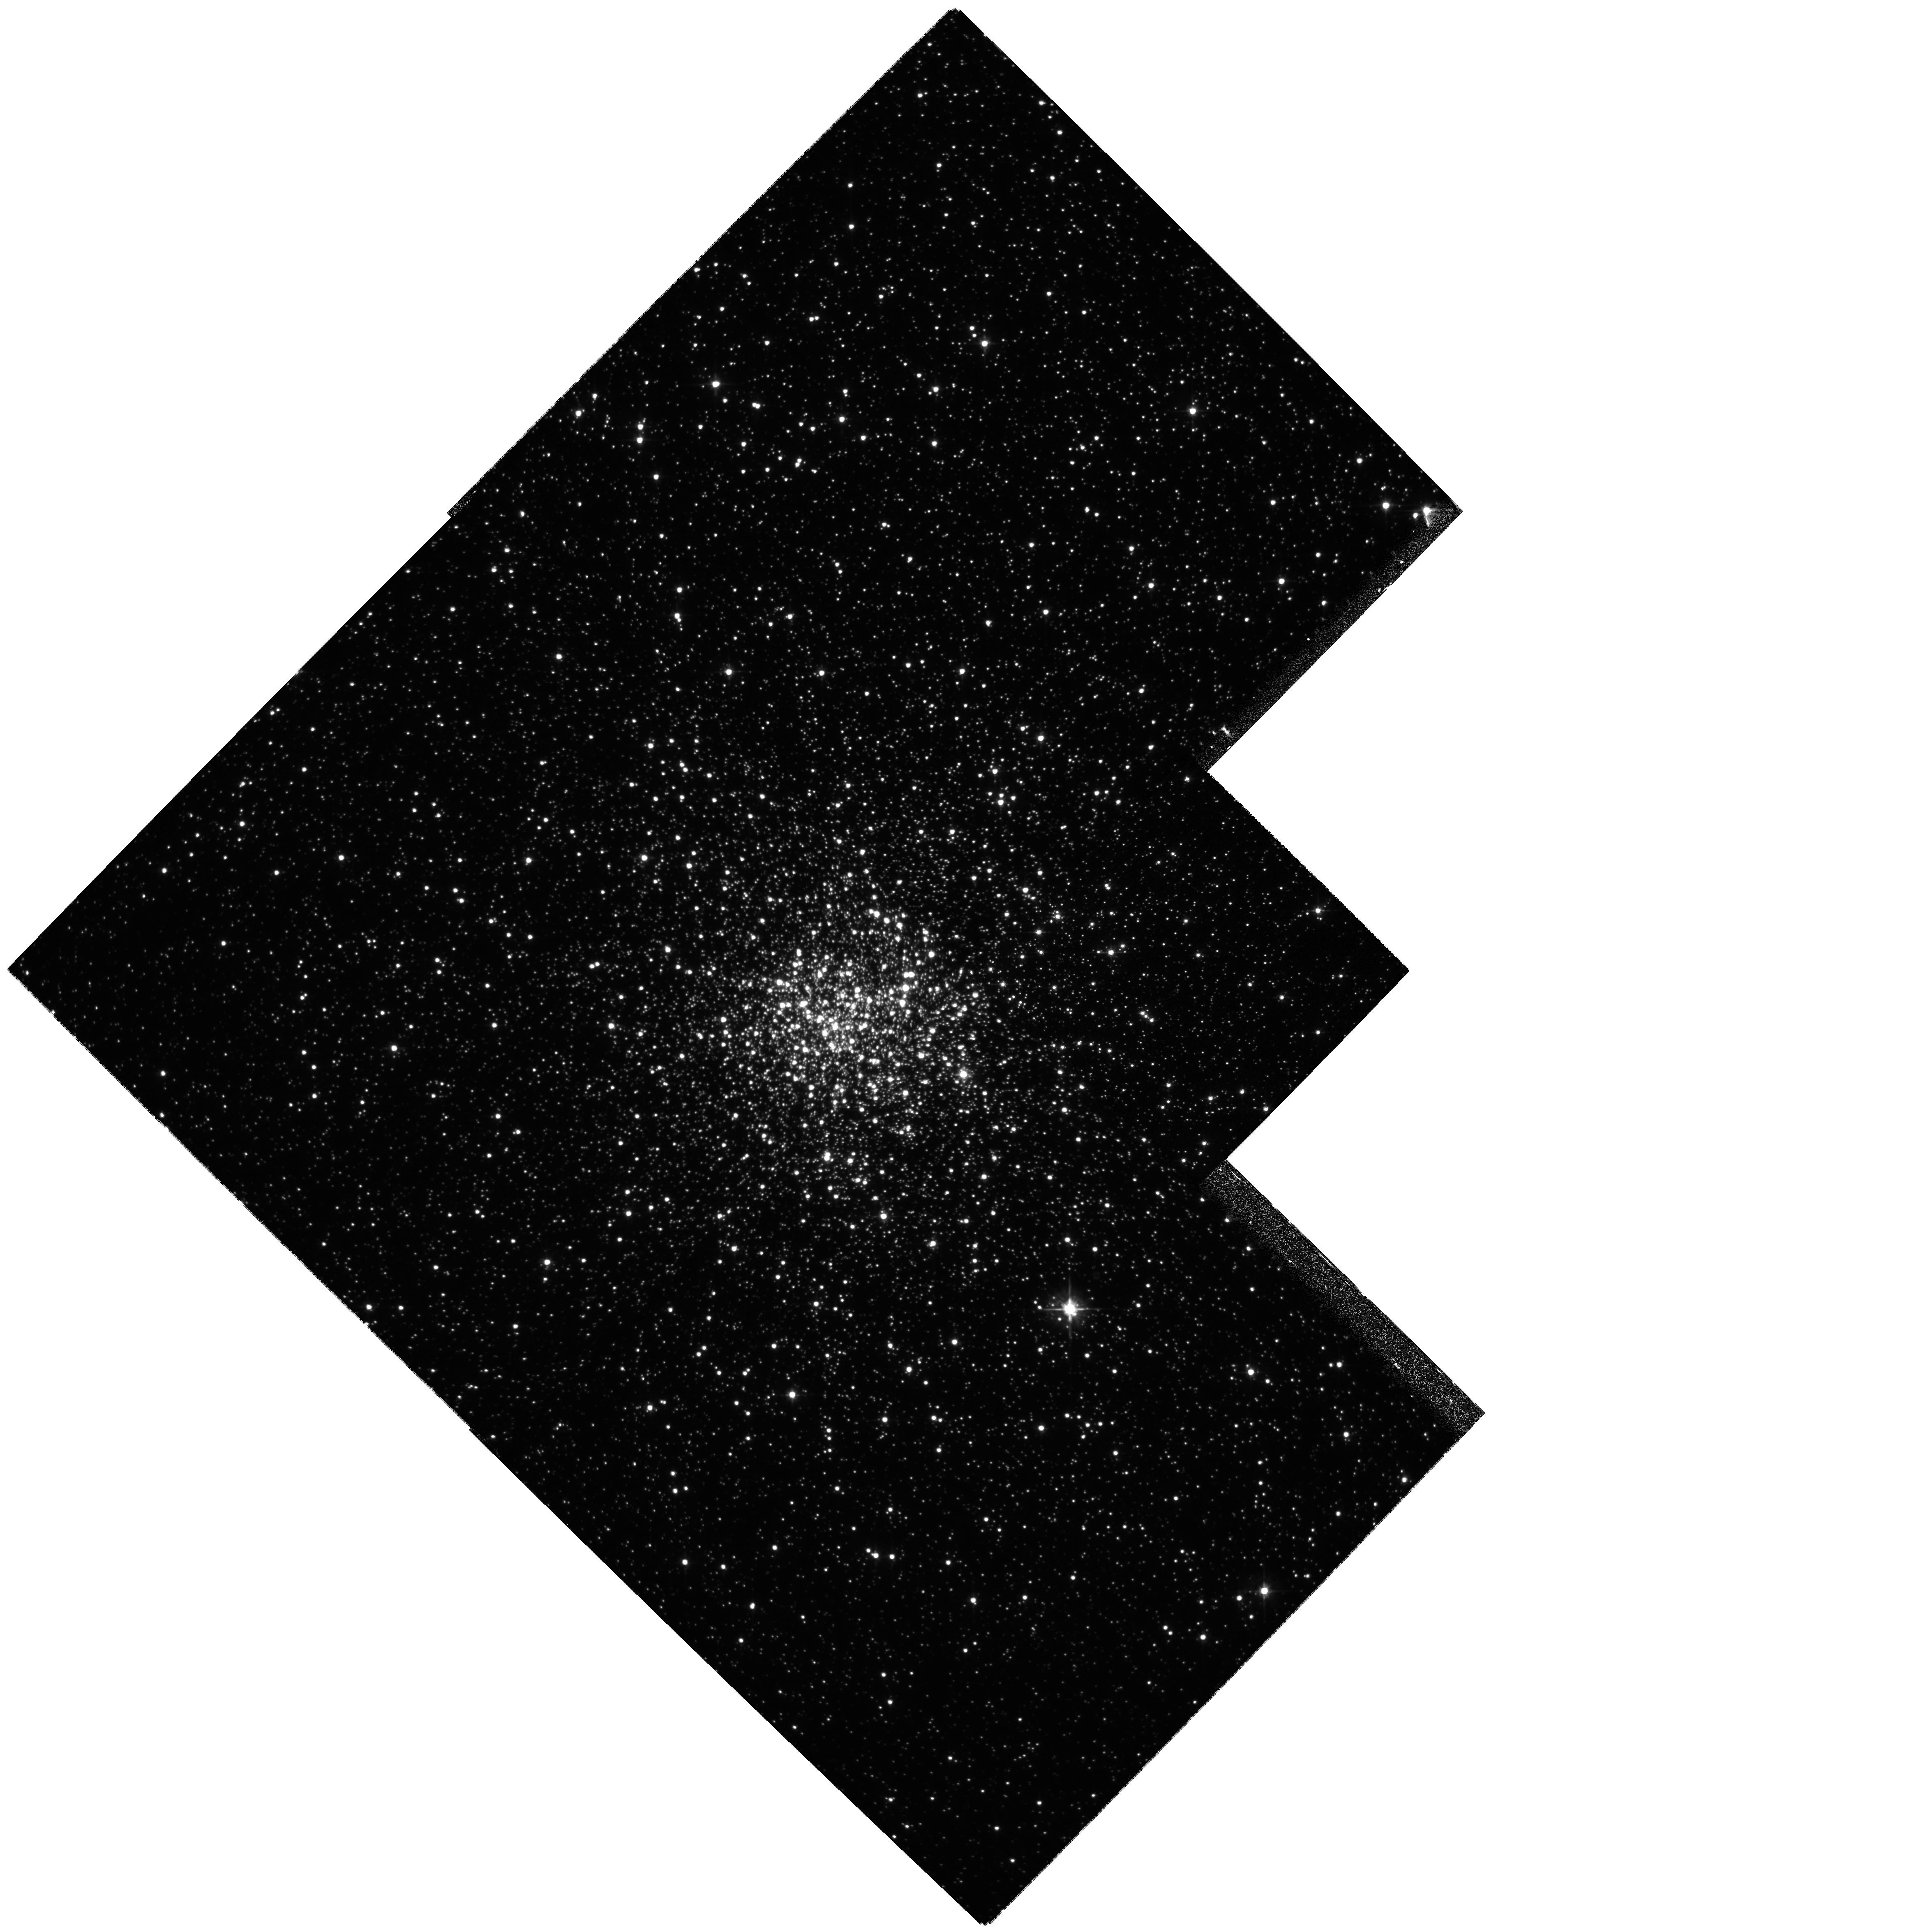
Target: NGC6528
Instrument: WFPC2/PC
Filter: F555W
Exposure: 14 min
Observation ID: hst_8696_01_wfpc2_pc_f555w_u61v01

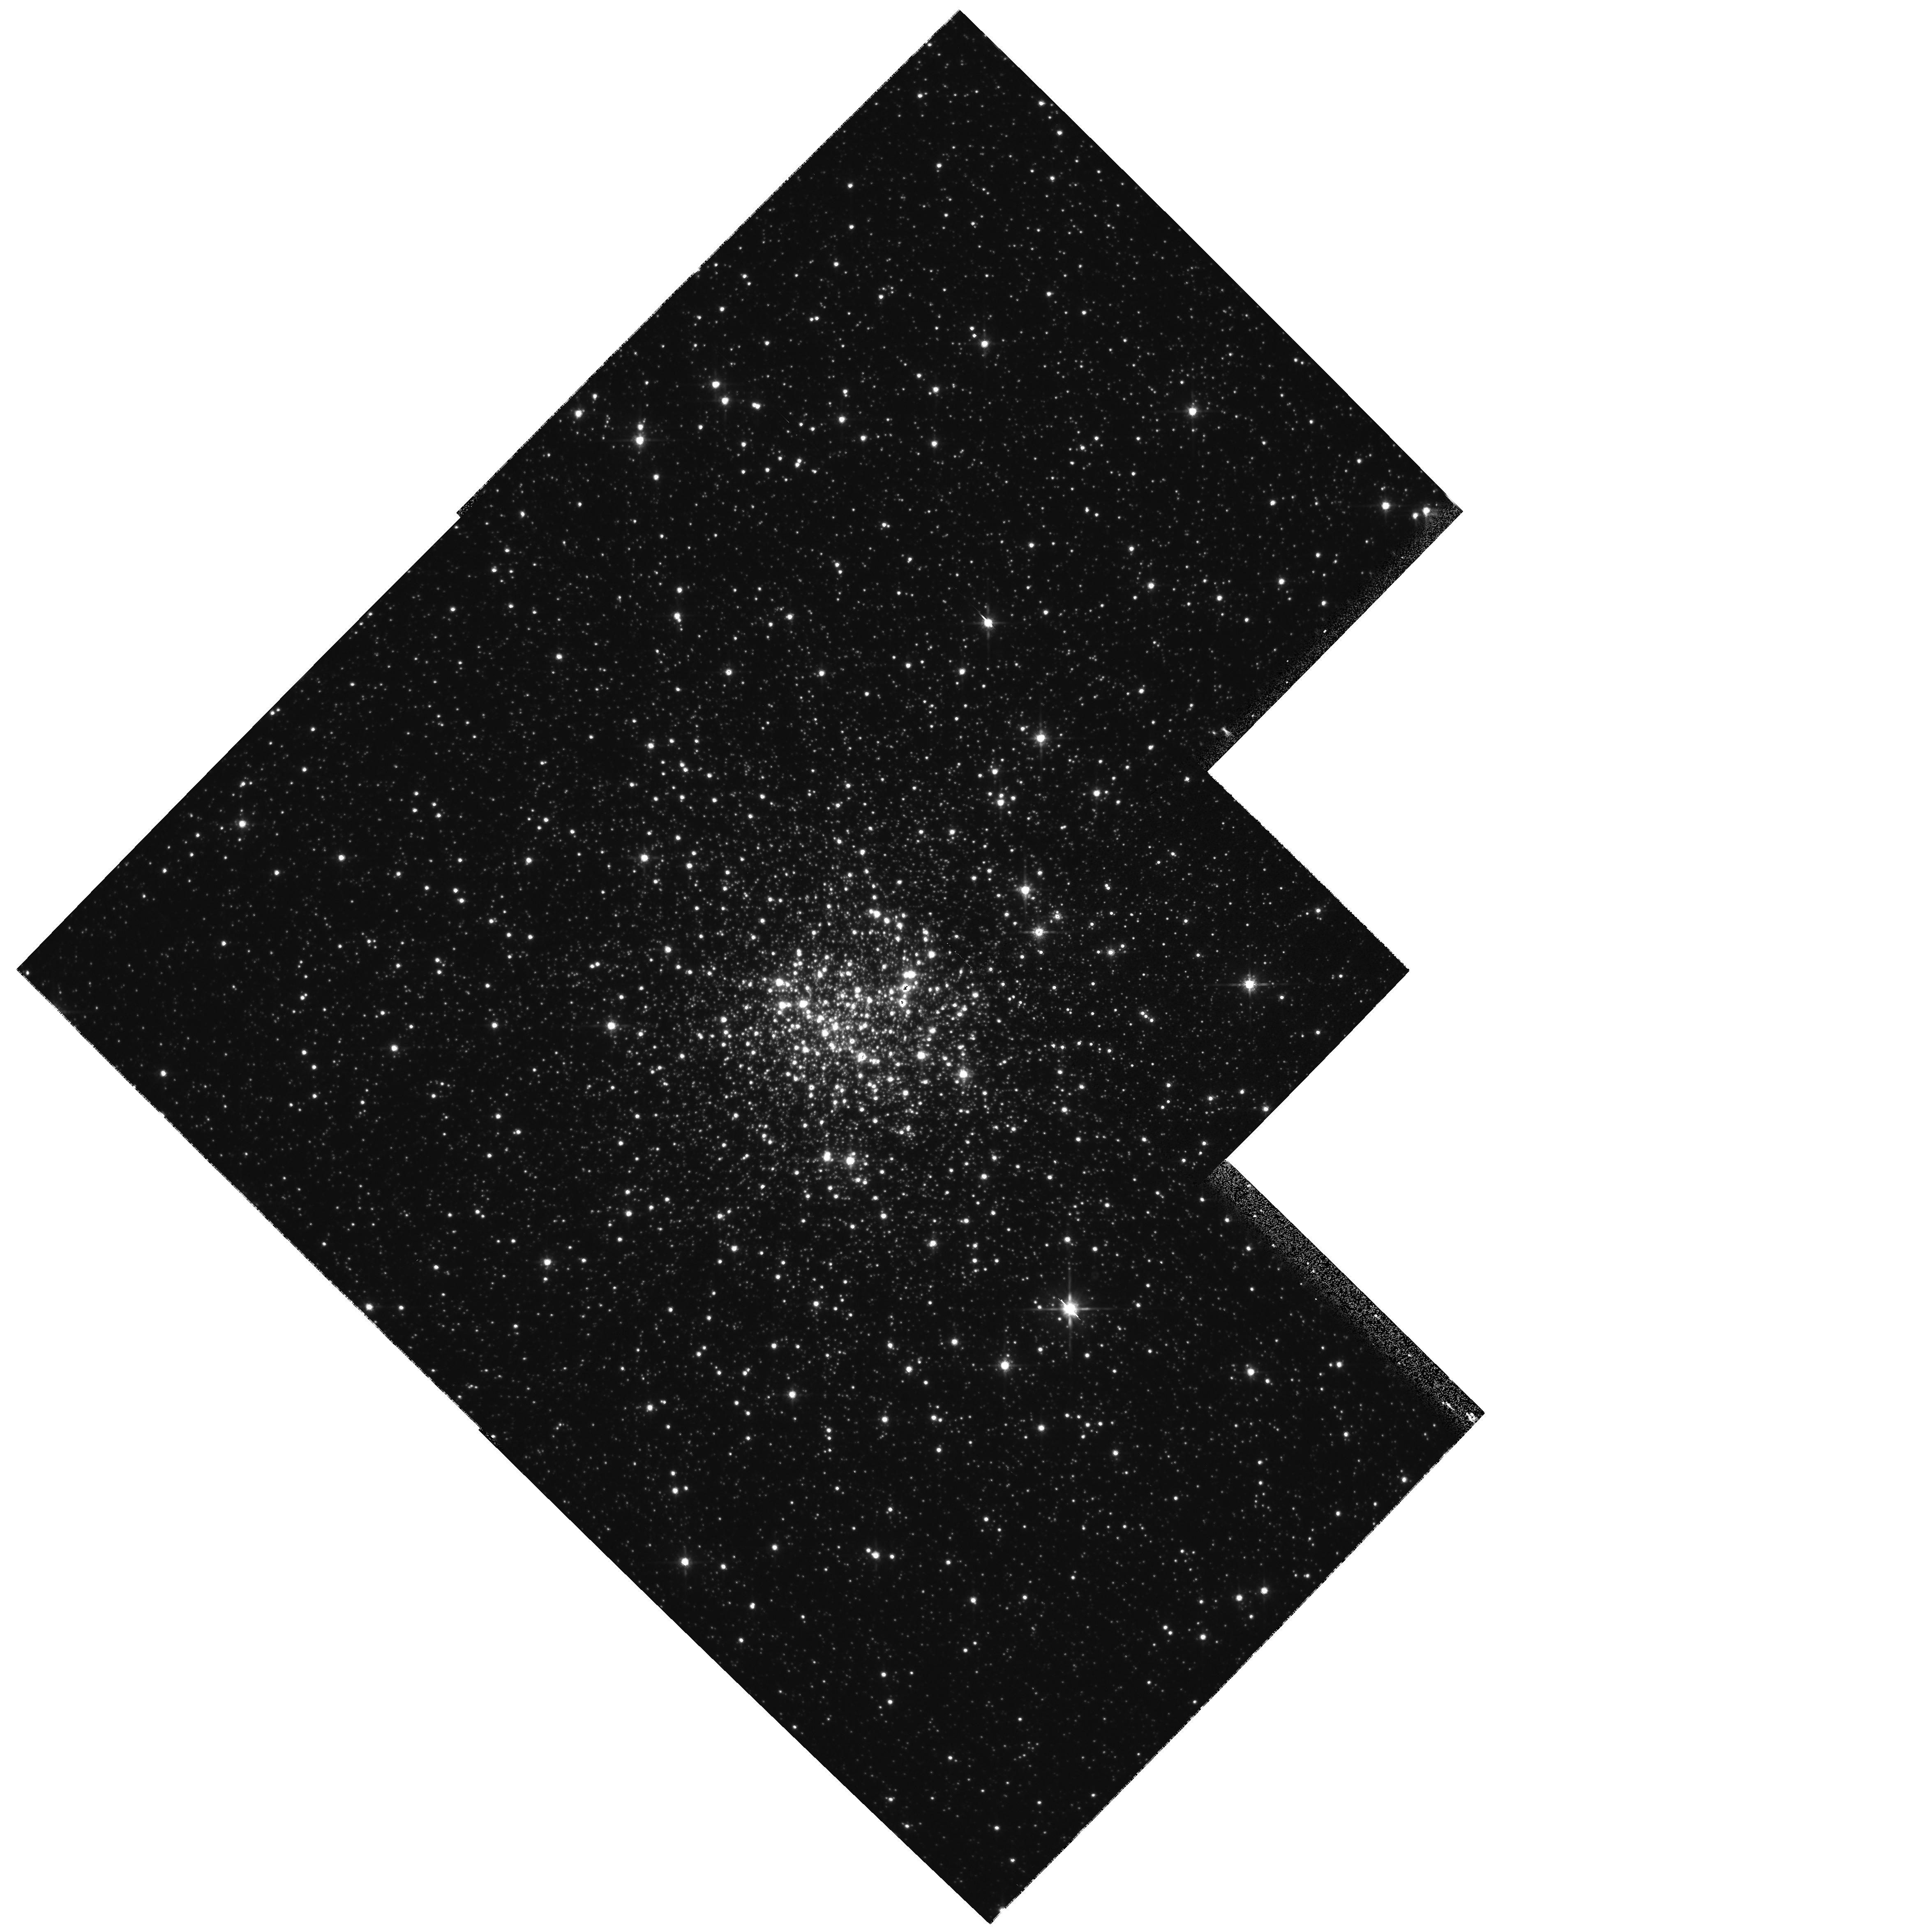
Target: NGC6528
Instrument: WFPC2/PC
Filter: F814W
Exposure: 2 min
Observation ID: hst_8696_01_wfpc2_pc_f814w_u61v01

Disentangling the Bulge and NGC 6528 - a proper motion study (PI: Feltzing, Sofia)

We propose to obtain second epoch WFPC2 observations of the Galactic globular cluster NGC 6528. These will be used to obtain proper motions of the cluster relative to the background bulge field and thus provide, for the first time, a colour-magnitude diagram of NGC 6528 free from background stars. NGC 6528 is perhaps the most metal-rich globular cluster known and as such serves as an invaluable template for calibrating and understanding metal-rich stellar populations in extra-galactic bulges and disks, as well as serving as a template in studies of our own Galactic Bulge. Observations of this cluster are, however, severely hampered by it being superimposed on and physically close to the Galactic Bulge itself, resulting in a colour-magnitude diagram made up of Bulge and cluster stars. Thus the images currently available in the HST-archive are of limited, if any, use as a template for metal-rich stellar populations. Proper-motion studies of globular clusters, eg. NGC 6379, have proved extremely efficient in cleaning the CMD from field stars.